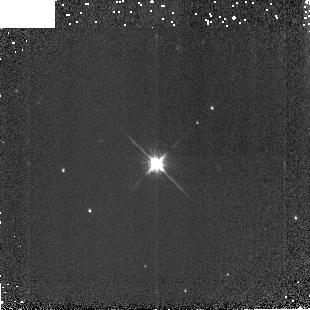
Target: P330-E. Instrument: NICMOS/NIC3. Filter: F160W. Exposure: 2 min. Observation ID: na58010b0

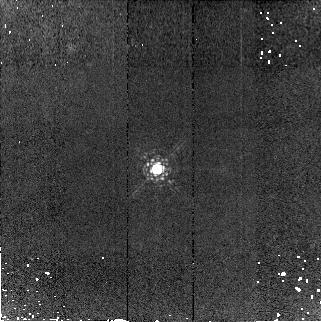
Target: P330-E. Instrument: NICMOS/NIC2. Filter: F190N. Exposure: 7 min. Observation ID: na5801050

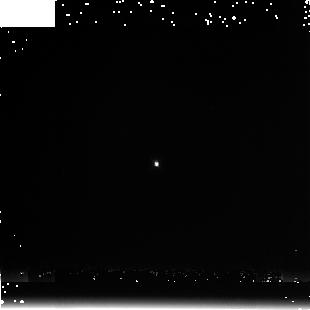
Target: P330-E. Instrument: NICMOS/NIC3. Filter: F222M. Exposure: 4 min. Observation ID: na58010a0

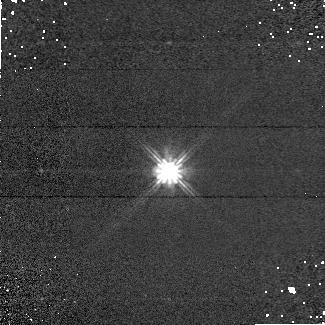
Target: P330-E. Instrument: NICMOS/NIC1. Filter: F110W. Exposure: 2 min. Observation ID: na5802040

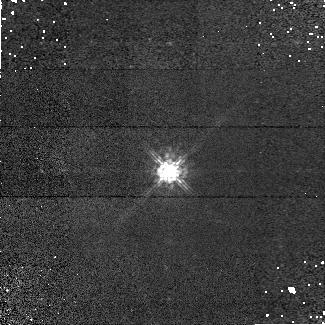
Target: P330-E. Instrument: NICMOS/NIC1. Filter: F090M. Exposure: 6 min. Observation ID: na5802020

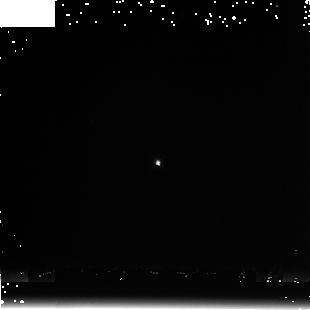
Target: P330-E. Instrument: NICMOS/NIC3. Filter: F222M. Exposure: 3 min. Observation ID: na58020a0

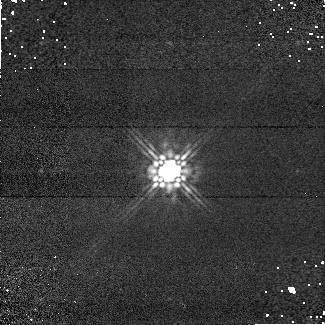
Target: P330-E. Instrument: NICMOS/NIC1. Filter: F160W. Exposure: 2 min. Observation ID: na5802030

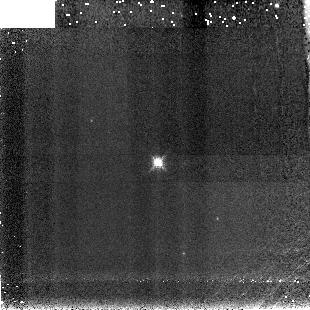
Target: P330-E. Instrument: NICMOS/NIC3. Filter: F190N. Exposure: 7 min. Observation ID: na5802090

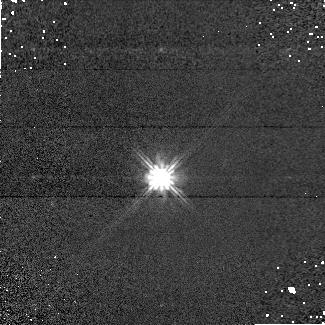
Target: P330-E. Instrument: NICMOS/NIC1. Filter: F110W. Exposure: 2 min. Observation ID: na5801040

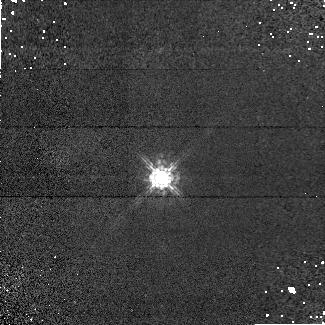
Target: P330-E. Instrument: NICMOS/NIC1. Filter: F090M. Exposure: 6 min. Observation ID: na5801020

NICMOS Photometric Stability Monitoring (PI: de Jong, Roelof S.)

This NICMOS calibration proposal carries out photometric monitoring observations during Cycle 15. The format is the same as the Cycle 14 version of the program (10725), but a few modifications were made with respect to the Cycle 12 program 9995 and Cycle 13 program 10381. Provisions had to be made to adopt to 2-gyro mode (G191B2B was added as extra target to provide target visibility through most of the year). Where before 4 or 7 dithers were made in a filter before we moved to the next filter, now we observe all filters at one position before moving to the next dither position. While the previous method was chosen to minimize the effect of persistence, we now realize that persistence may be connected to charge trapping and by moving through the filter such that the count rate increases, we reach equilibrium more quickly between charge being trapped and released. We have also increased exposure times where possible to reduce the charge trapping non-linearity effects.